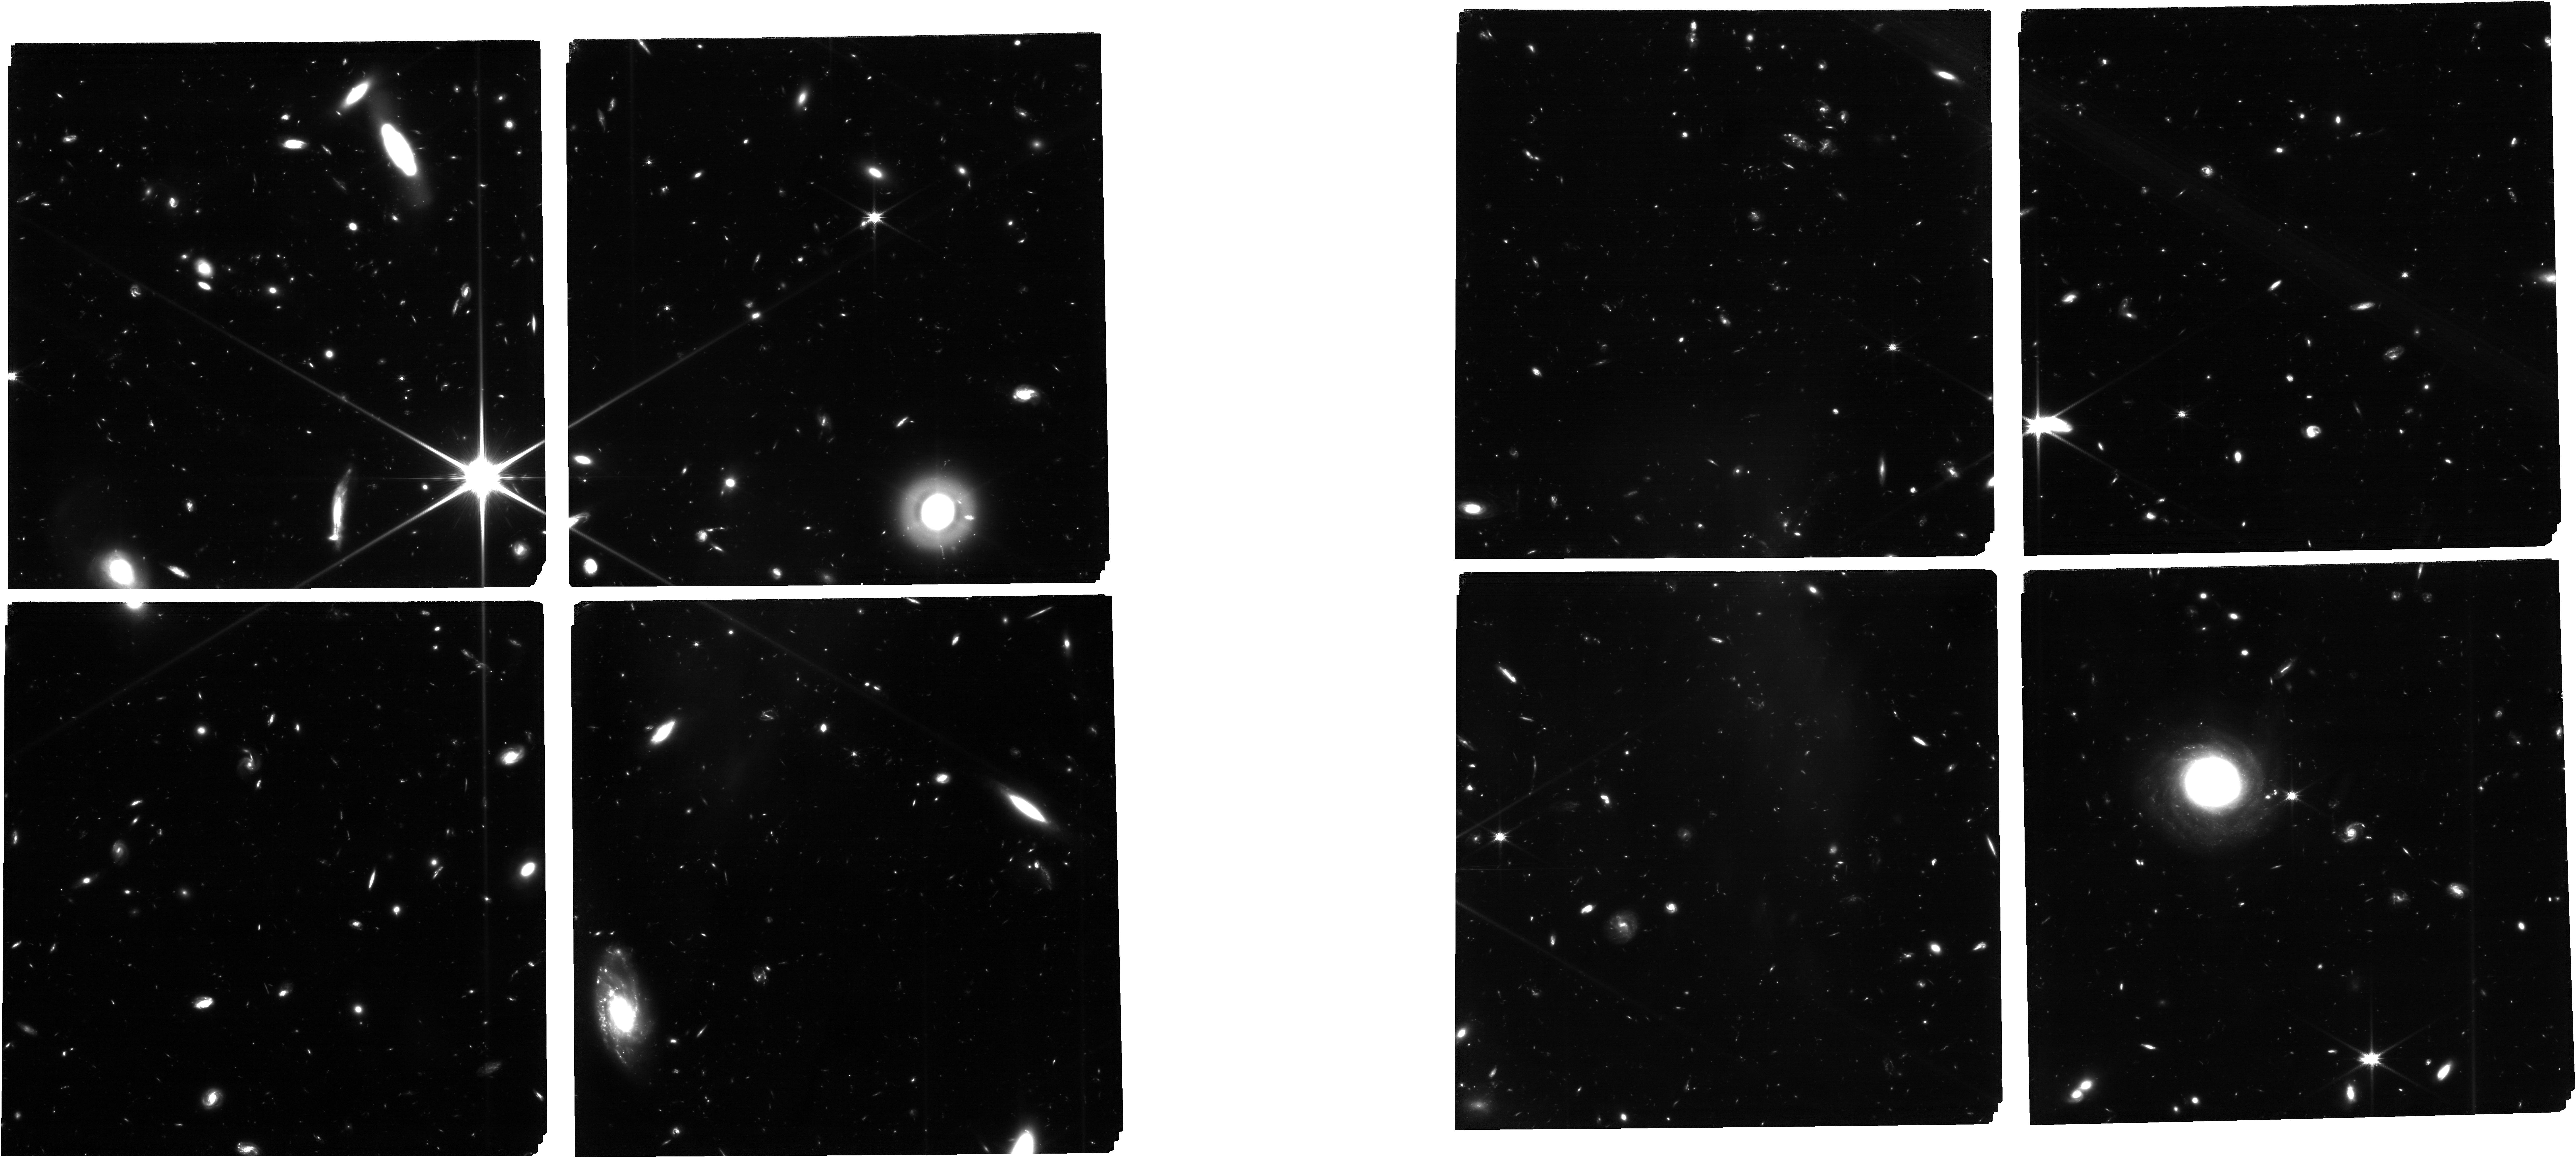
Target: HUDF-DEEP-F160W. Instrument: NIRCAM. Filter: F115W. Exposure: 26.9 h. Observation ID: jw02079-o001_t001_nircam_clear-f115w

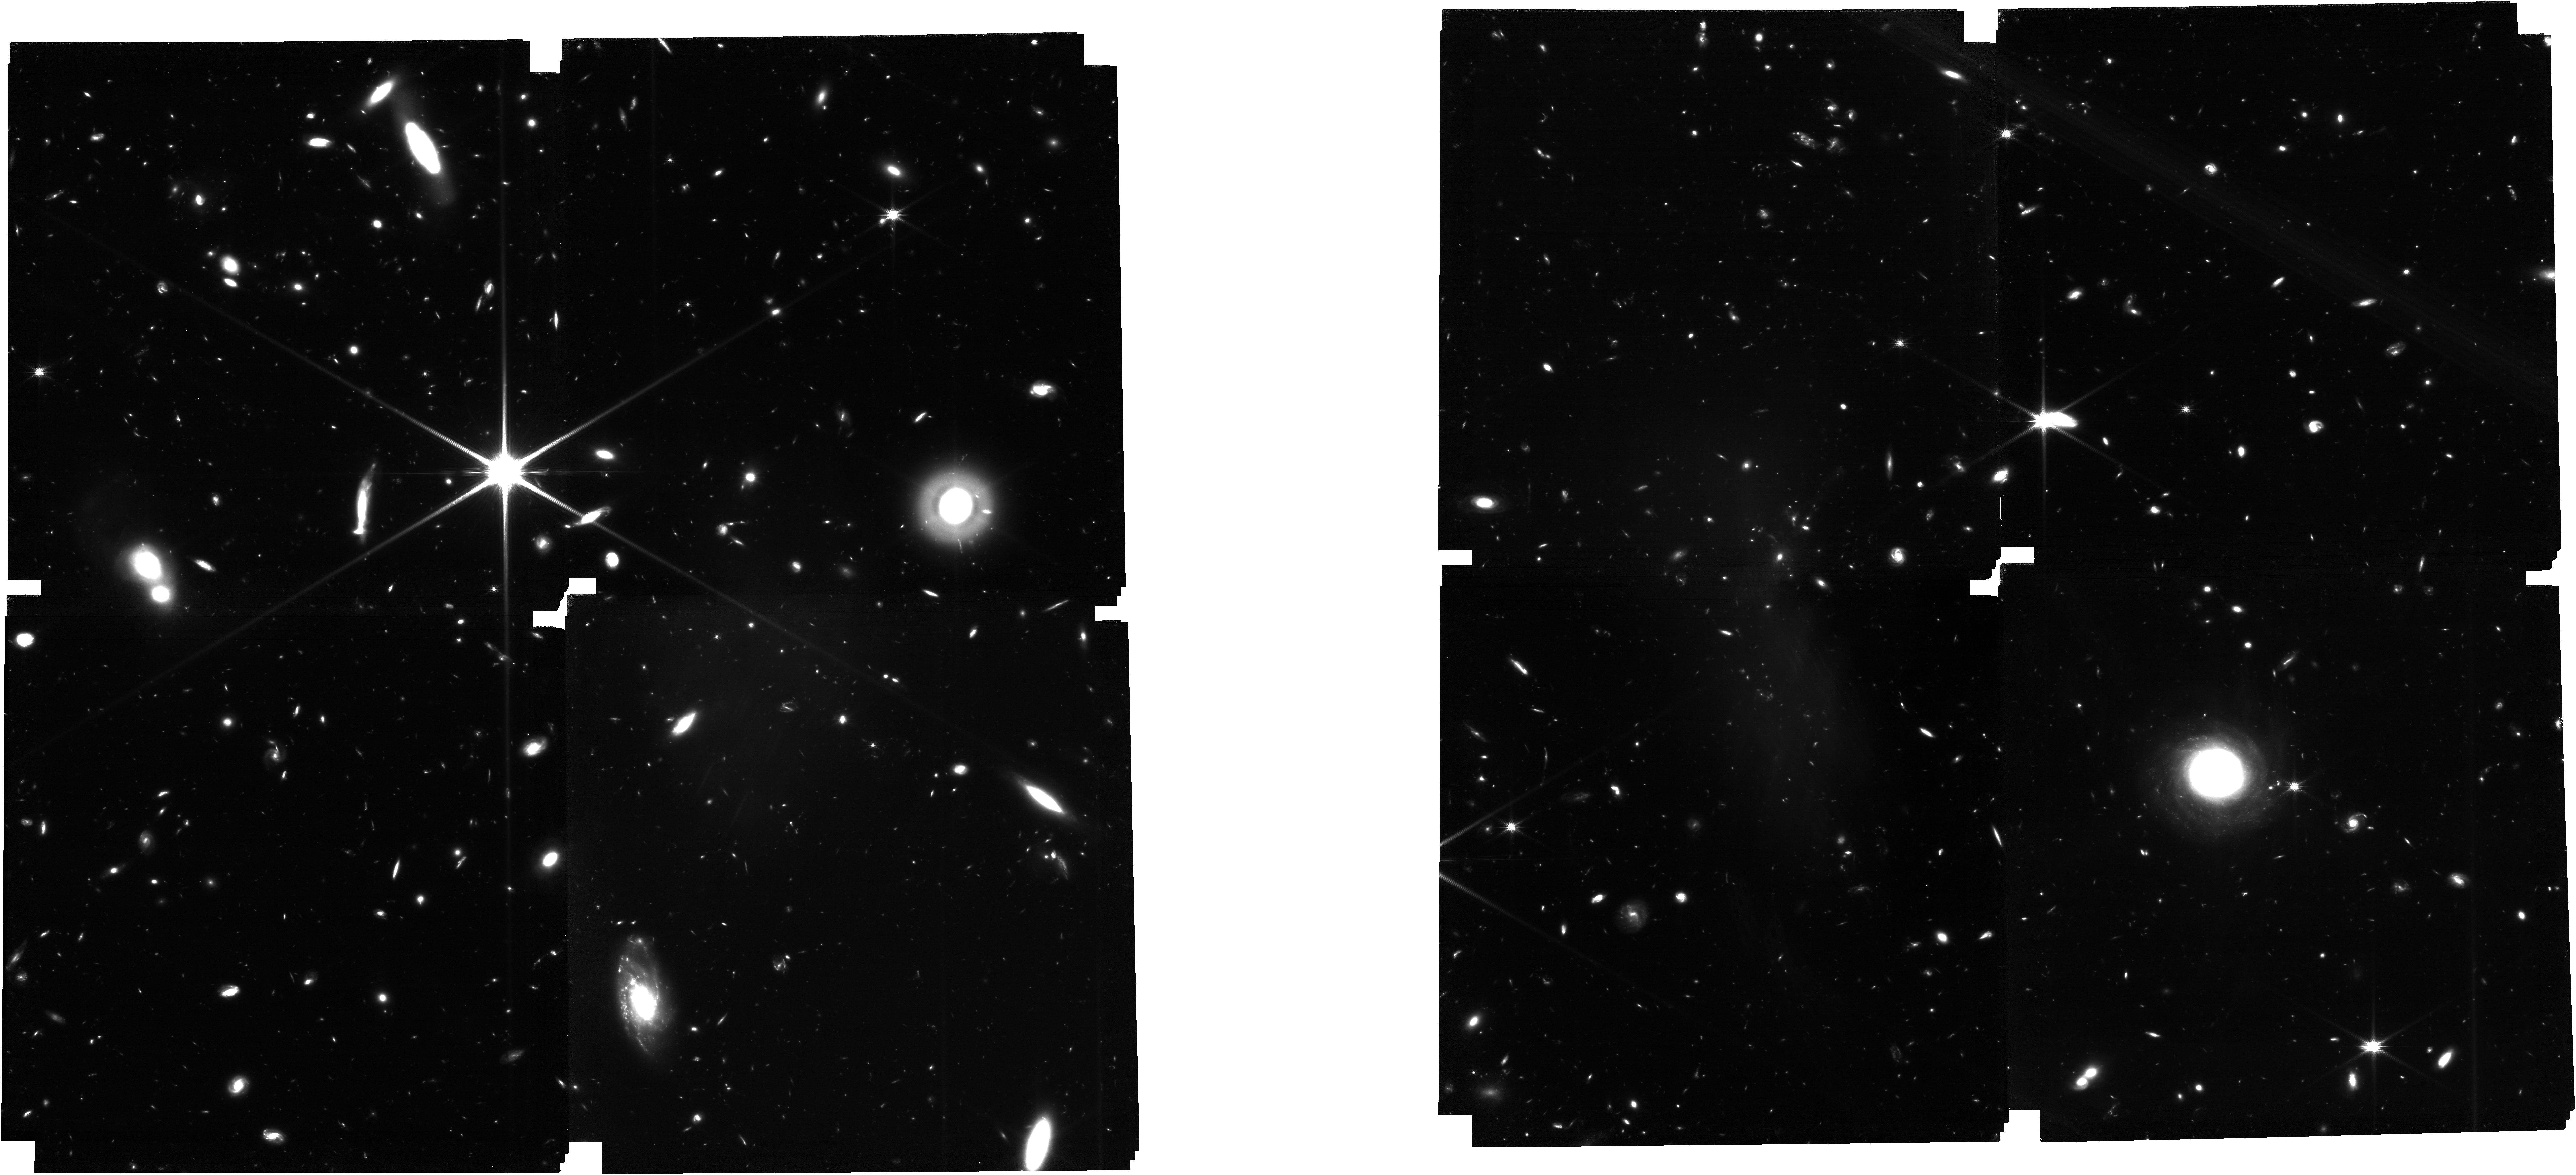
Target: HUDF-DEEP-F160W. Instrument: NIRCAM. Filter: F150W. Exposure: 11.5 h. Observation ID: jw02079-o001_t001_nircam_clear-f150w

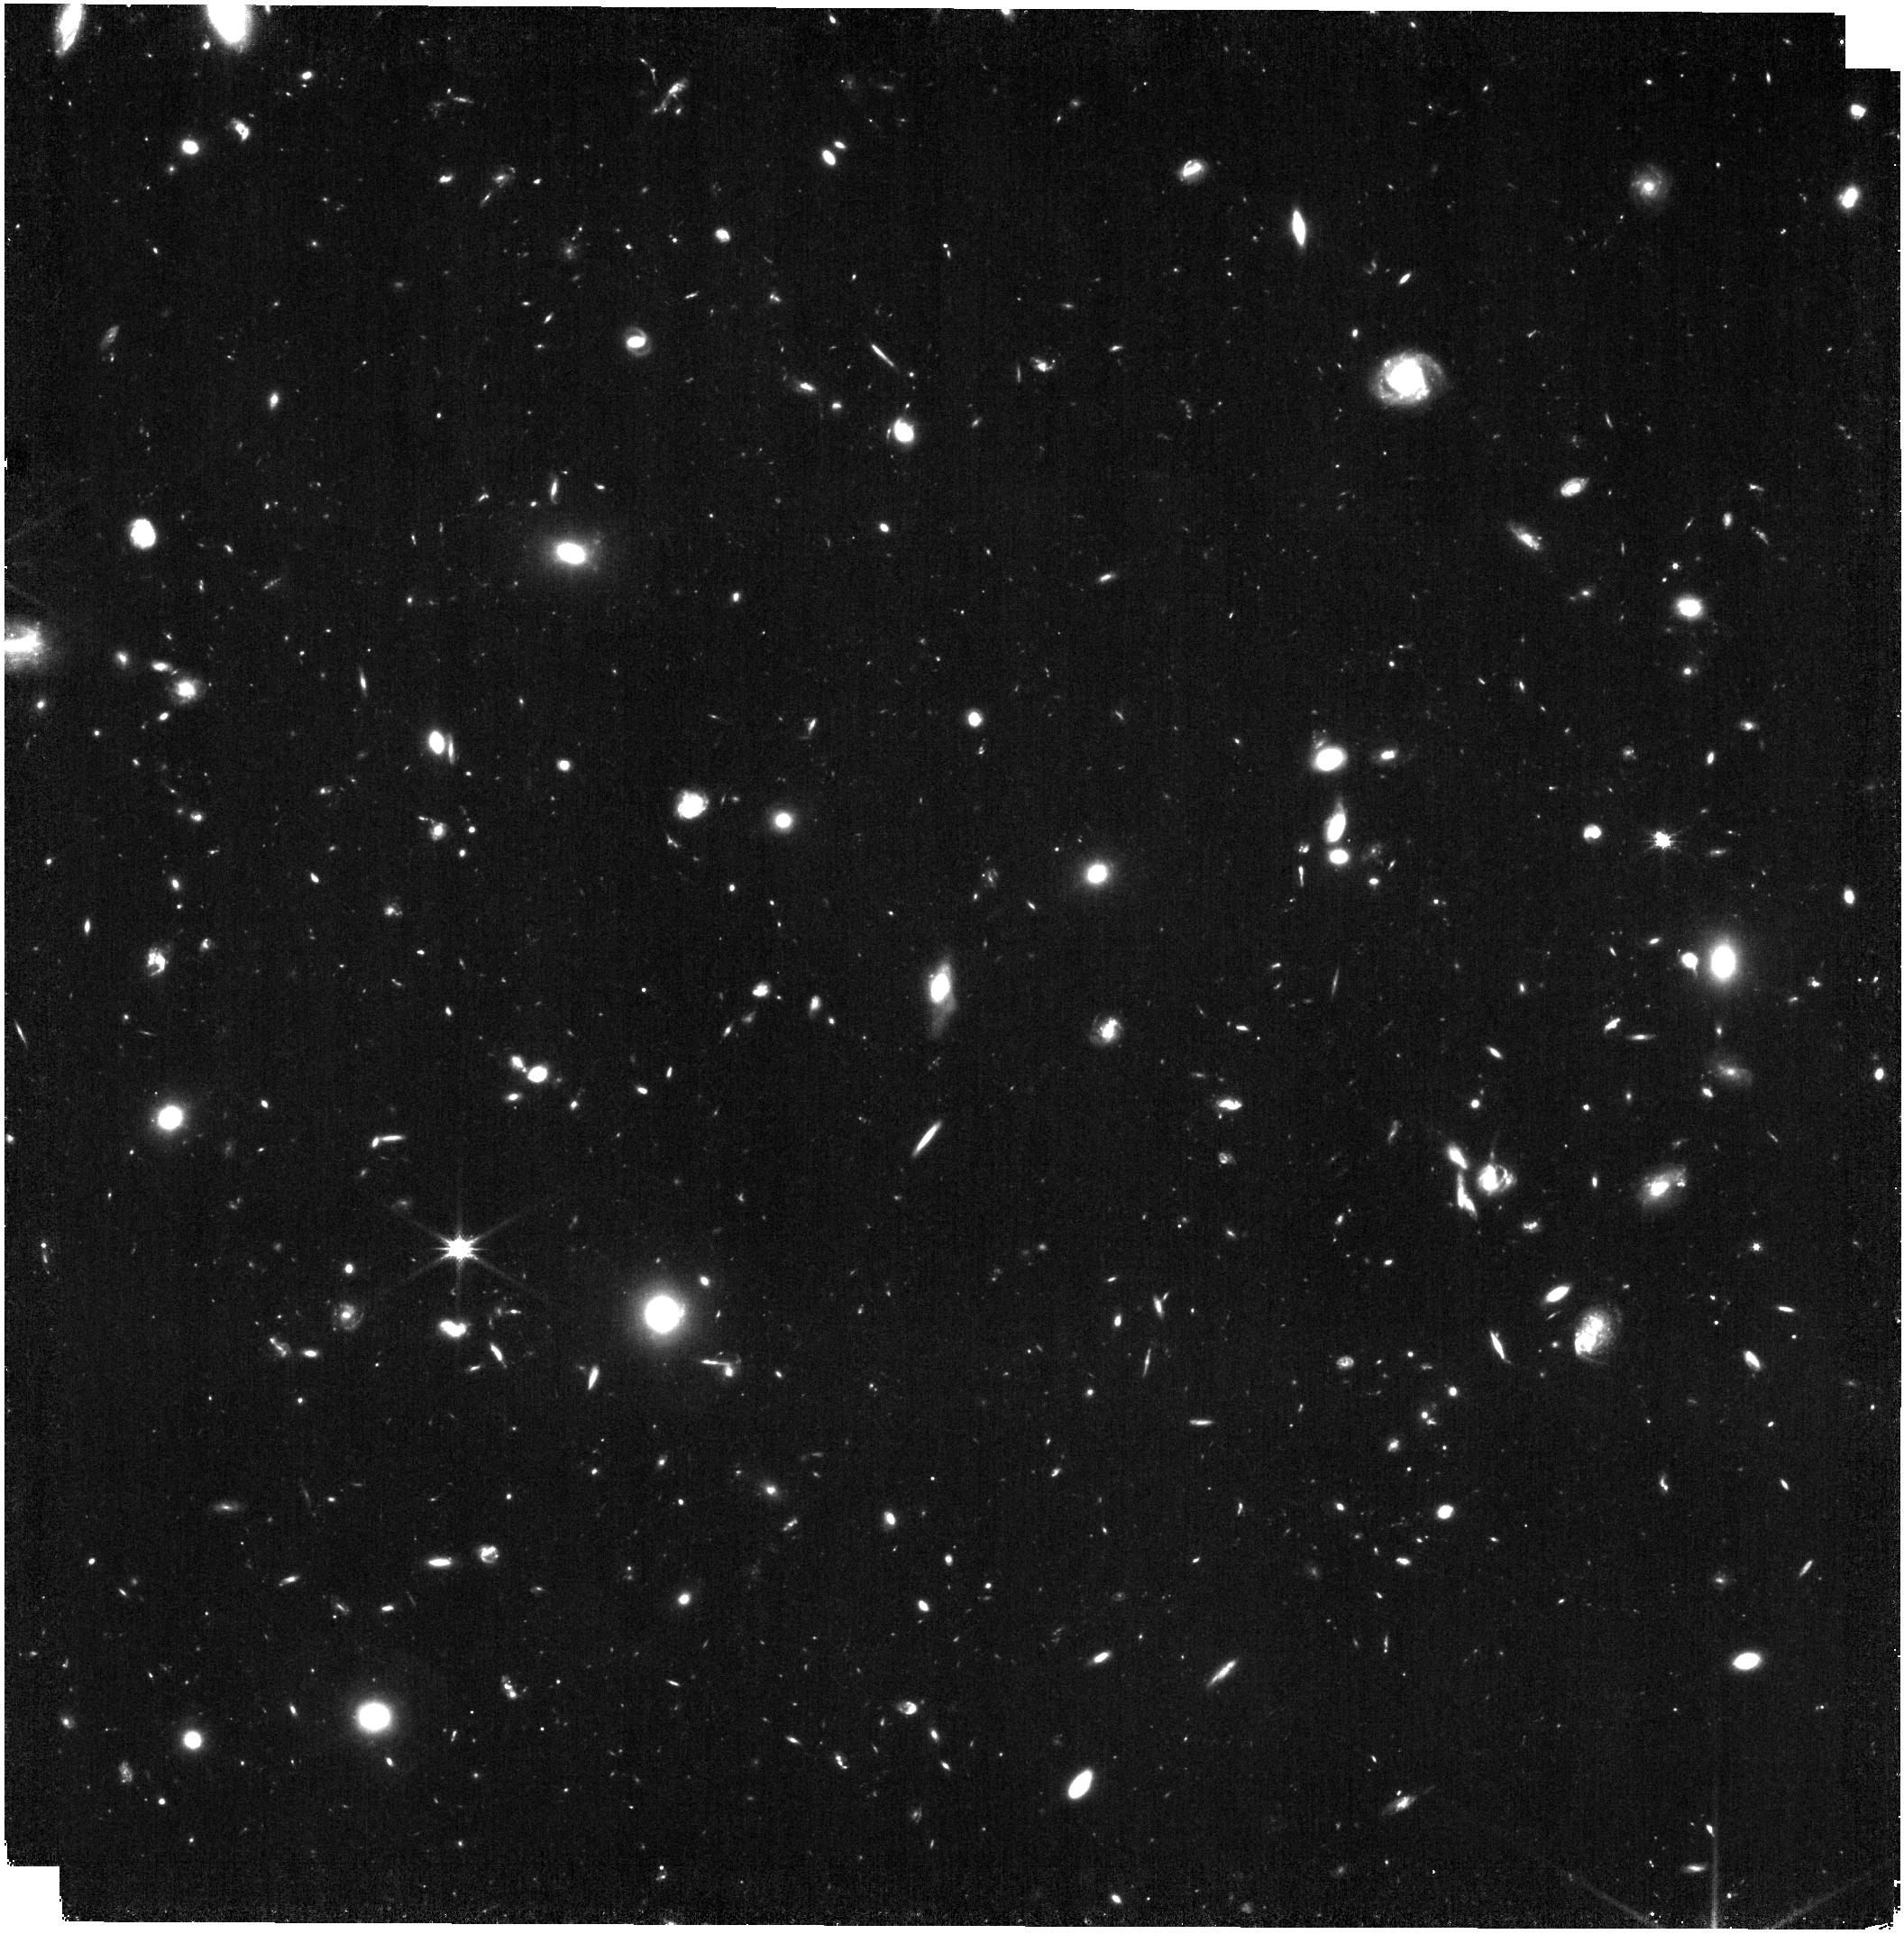
Target: HUDF-DEEP-F160W. Instrument: NIRISS. Filter: CLEAR+F150W. Exposure: 29 min. Observation ID: jw02079-o004_t001_niriss_clear-f150w

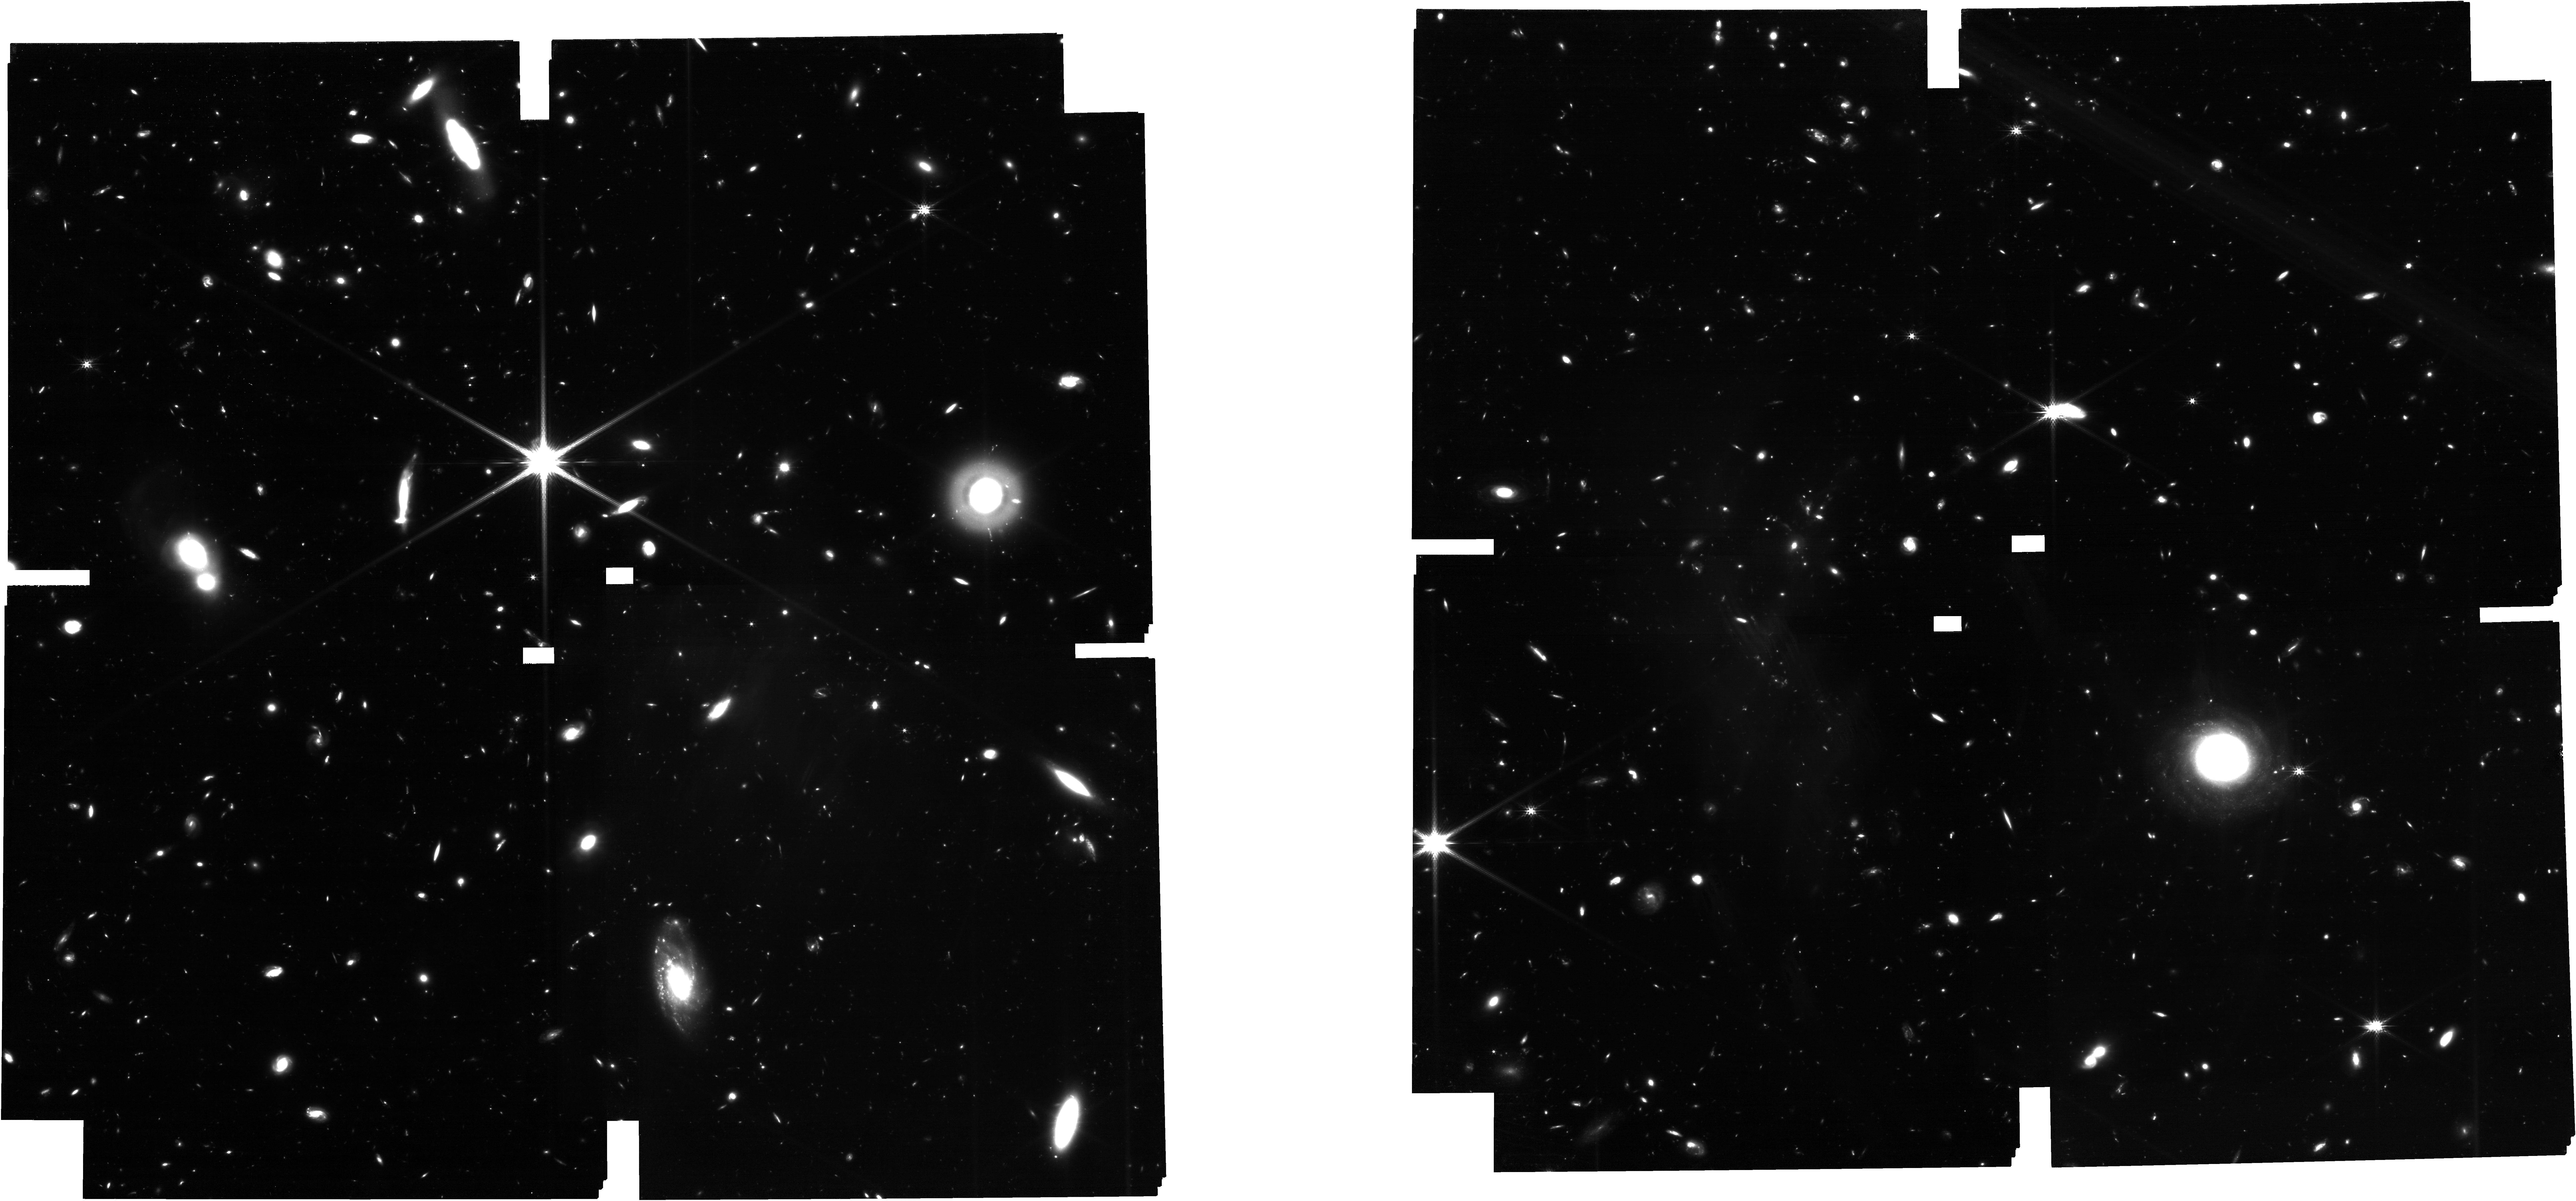
Target: HUDF-DEEP-F160W. Instrument: NIRCAM. Filter: F200W. Exposure: 9 h. Observation ID: jw02079-o001_t001_nircam_clear-f200w

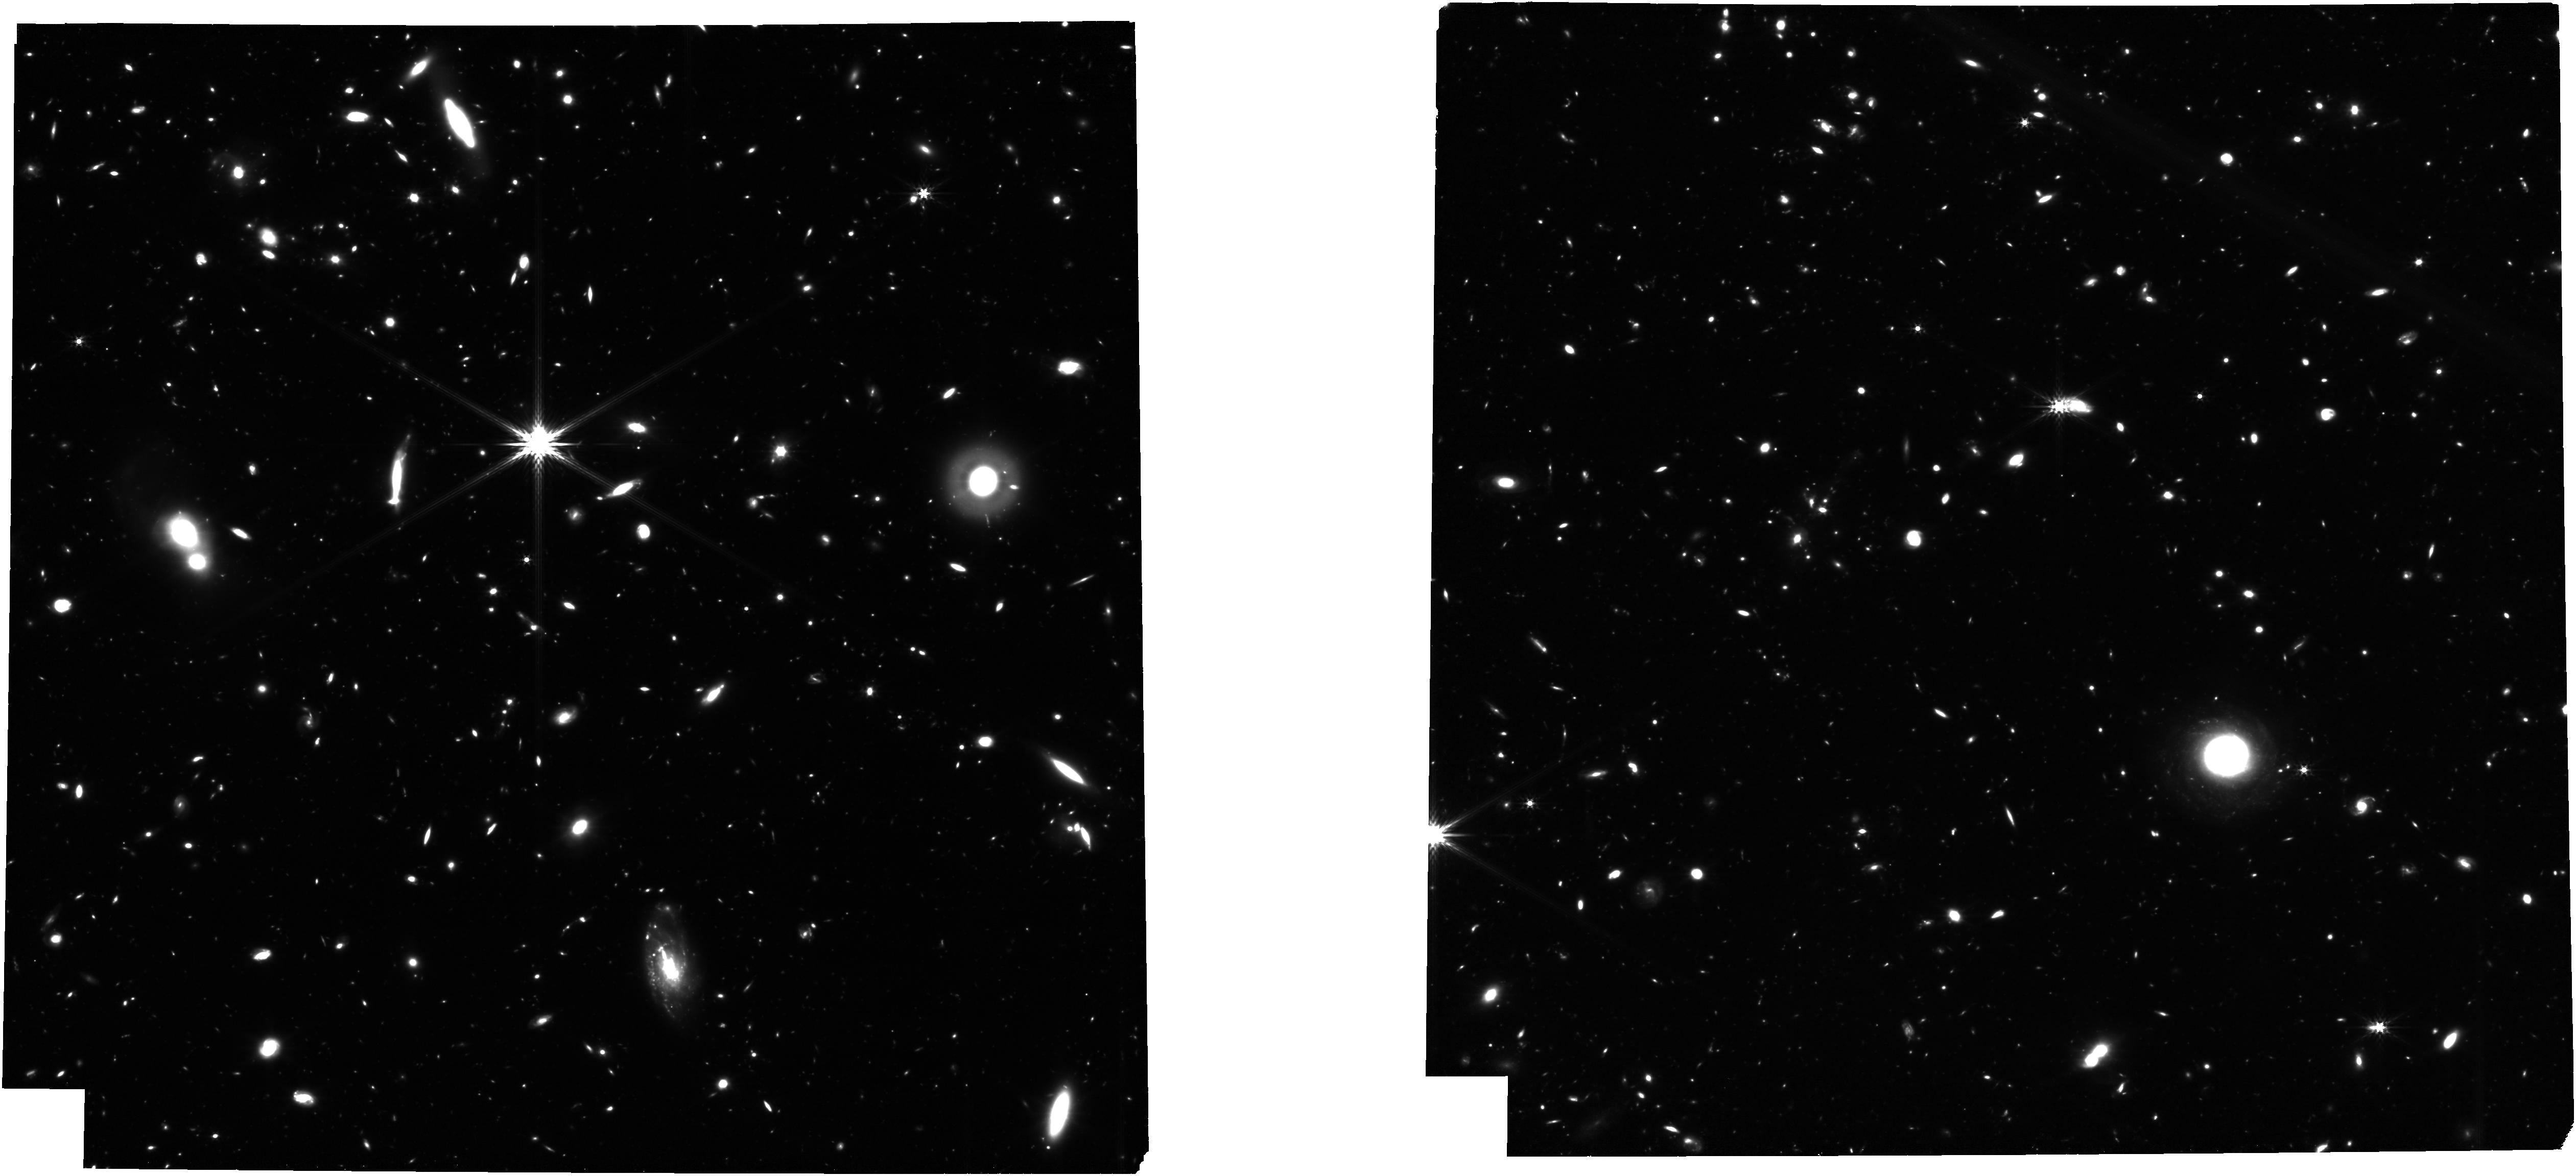
Target: HUDF-DEEP-F160W. Instrument: NIRCAM. Filter: F356W. Exposure: 10.8 h. Observation ID: jw02079-o001_t001_nircam_clear-f356w

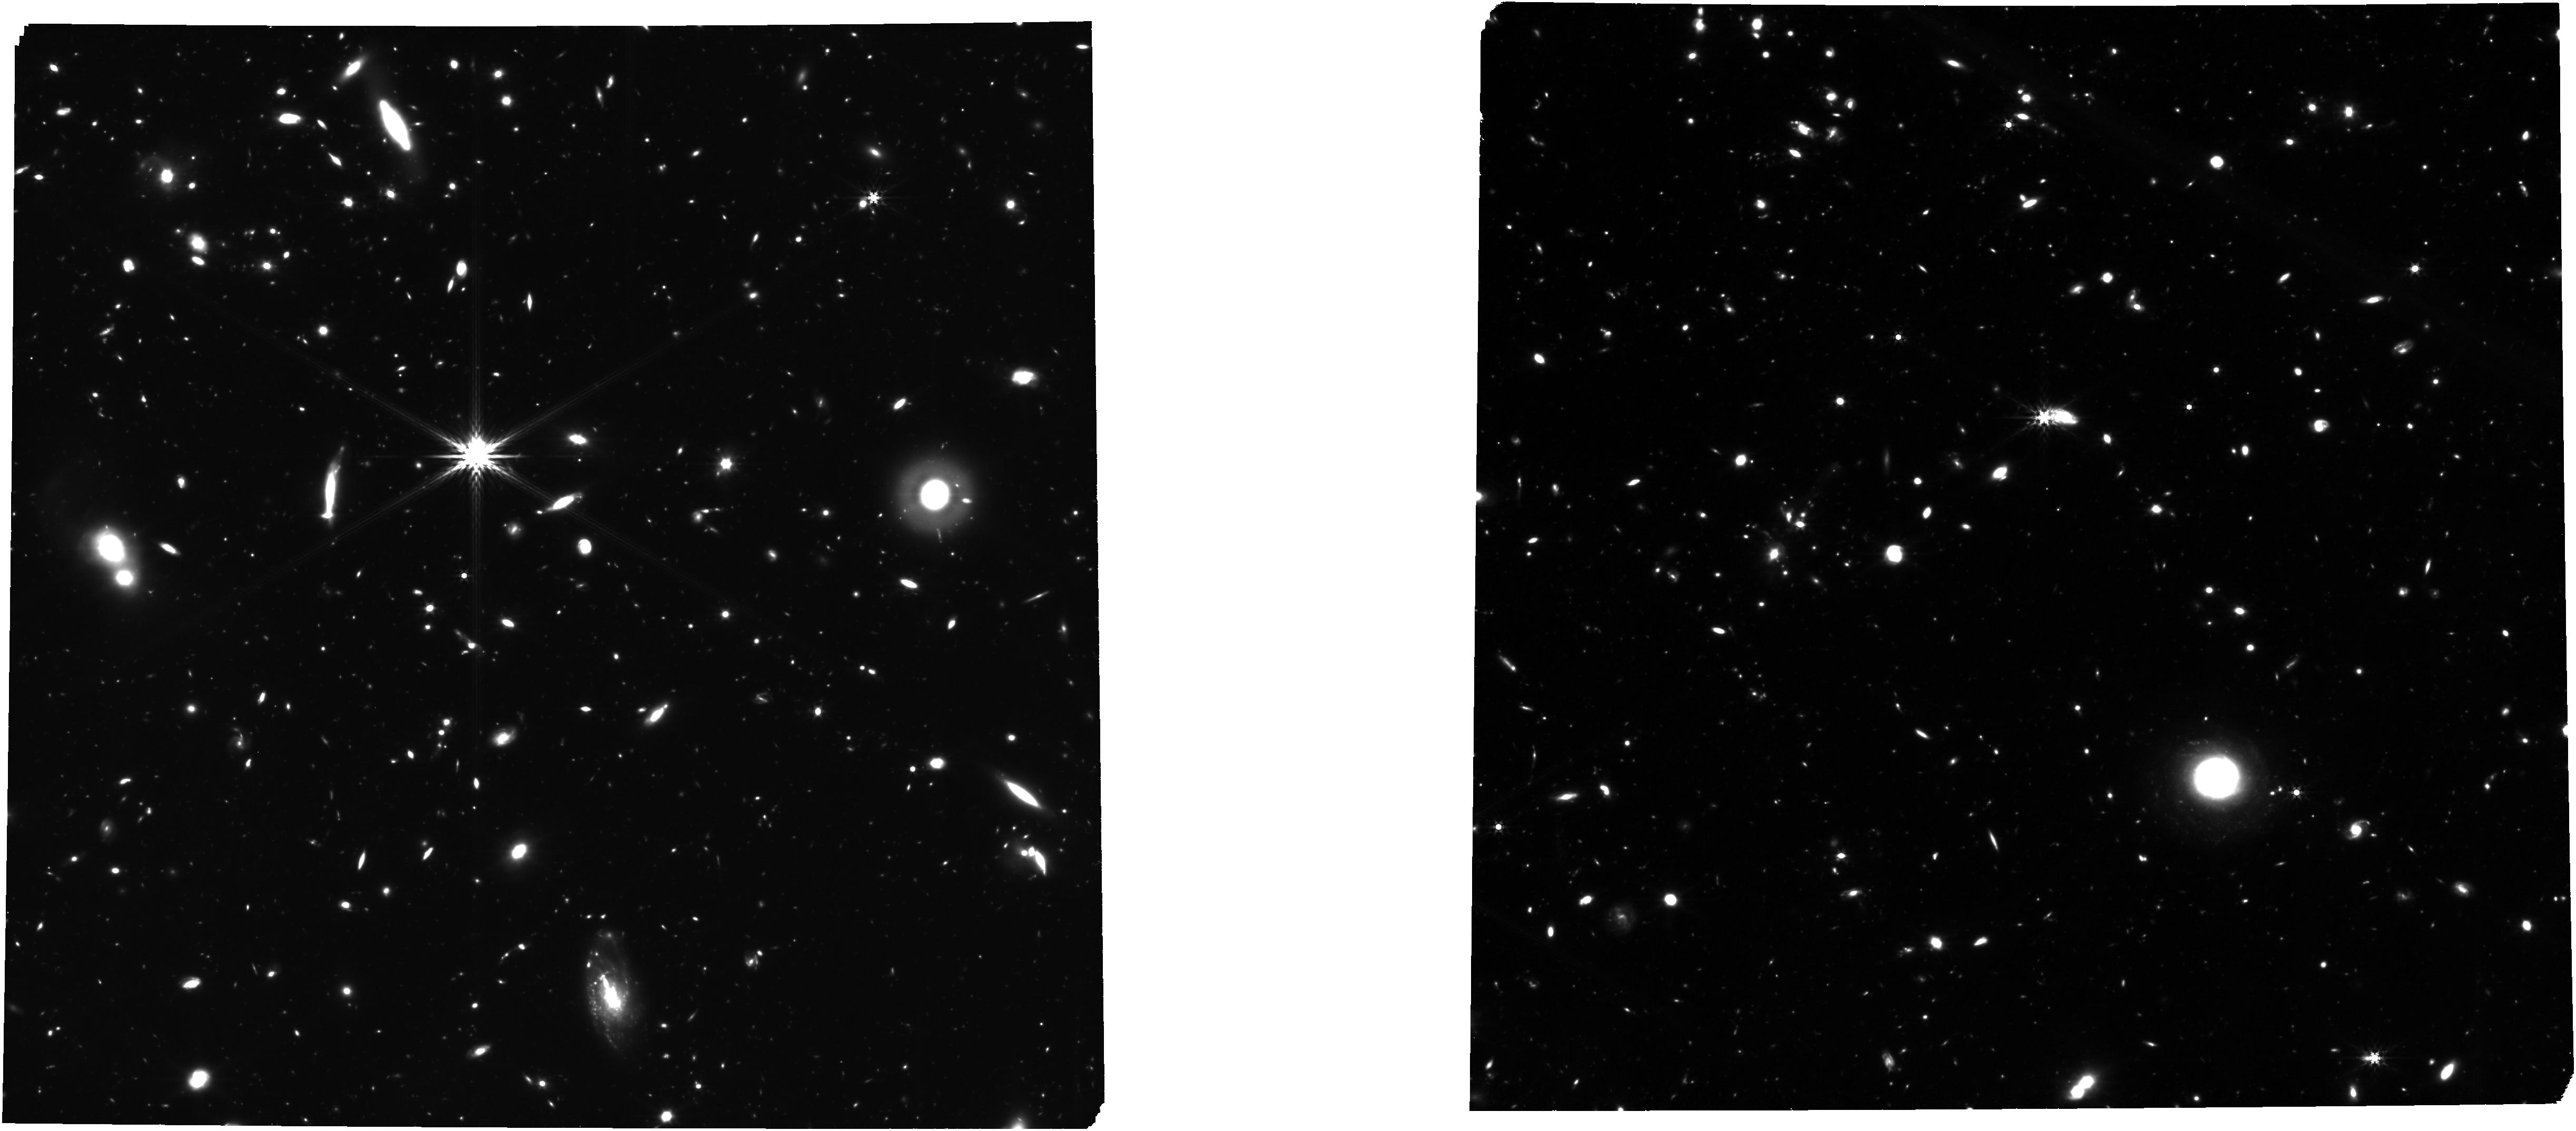
Target: HUDF-DEEP-F160W. Instrument: NIRCAM. Filter: F444W. Exposure: 25.6 h. Observation ID: jw02079-o001_t001_nircam_clear-f444w

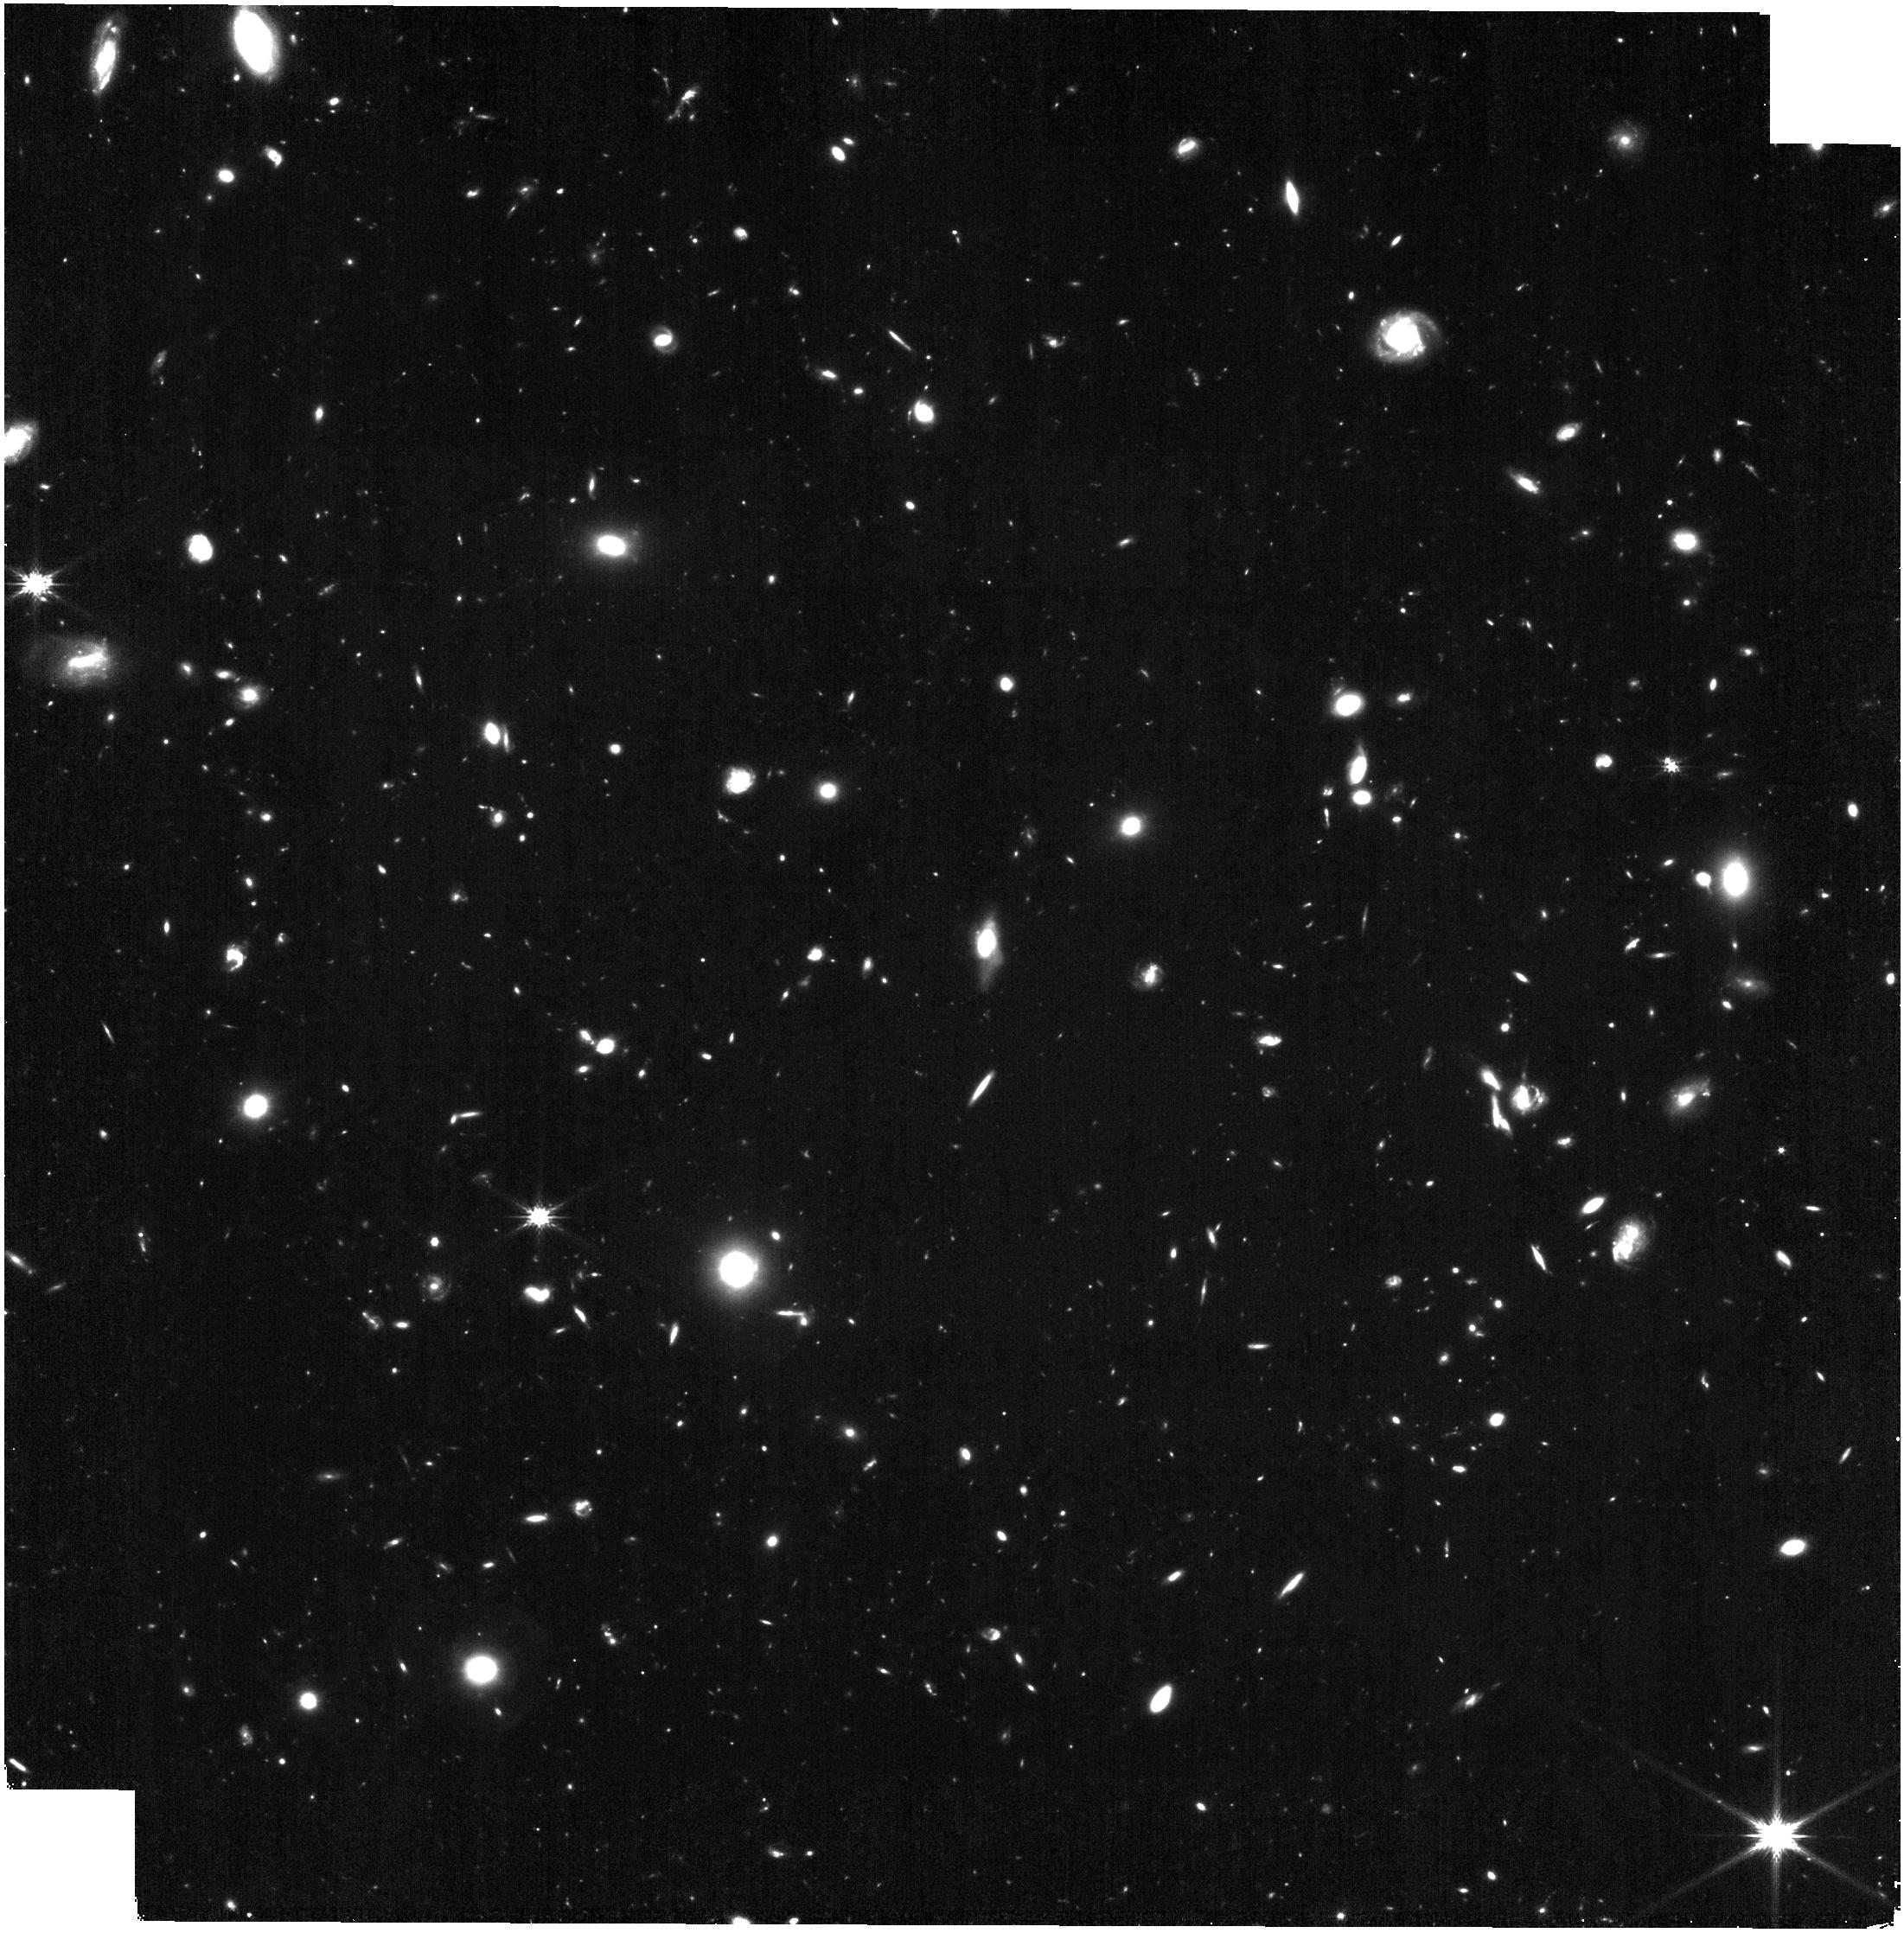
Target: HUDF-DEEP-F160W. Instrument: NIRISS. Filter: CLEAR+F200W. Exposure: 29 min. Observation ID: jw02079-o001_t001_niriss_clear-f200w

The Next Generation Deep Extragalactic Exploratory Public (NGDEEP) Survey: Feedback in Low-Mass Galaxies from Cosmic Dawn to Dusk (PI: Finkelstein, Steven L.)

We propose NGDEEP: The Webb Deep Extragalactic Exploratory Public Survey. NGDEEP leverages efficient parallel observations over 121.7 hr with NIRISS in the Hubble Ultra Deep Field (HUDF) and NIRCam in the HUDF-Par2 field to constrain the physical processes dominating feedback in galaxies from z~1-12. Observing with JWST in the HUDFs leverages off the deepest optical imaging from Hubble and makes NGDEEP a premier legacy field for both missions. NGDEEP observes deeply with NIRISS (60-190 ks) to detect faint emission lines (~ 10^-18 cgs) for >1000 mostly low-mass (log M/Msol = 7-9) galaxies. NGDEEP-NIRISS will enable robust constraints on the low-mass end of the mass-metallicity relation and constrain stochastic star-formation by probing H-alpha based star-formation rates to 0.1 Msol/yr in these low-mass galaxies. These measurements will limit chemical enrichment and feedback physical prescriptions in models, which are currently unconstrained at these masses. In parallel, NGDEEP will obtain the deepest 6-band NIRCam imaging (m~30.6-30.9) on the HUDF-Par2 field. NGDEEP-NIRCam will probe z > 12, and constrain stellar feedback prescriptions in models by precisely measuring the shape of the faint-end of the UV luminosity function at z~10. These data will provide unprecedented morphological detail in galaxies at all redshifts, and reconnoiter the sites of first black hole formation. Being public immediately, NGDEEP follows in the footsteps of the Hubble deep field programs, enabling the community to explore the power of Webb when pushed to its limits. As a treasury program, we are committed to the rapid reduction and release of high-quality reduced data products and catalogs.